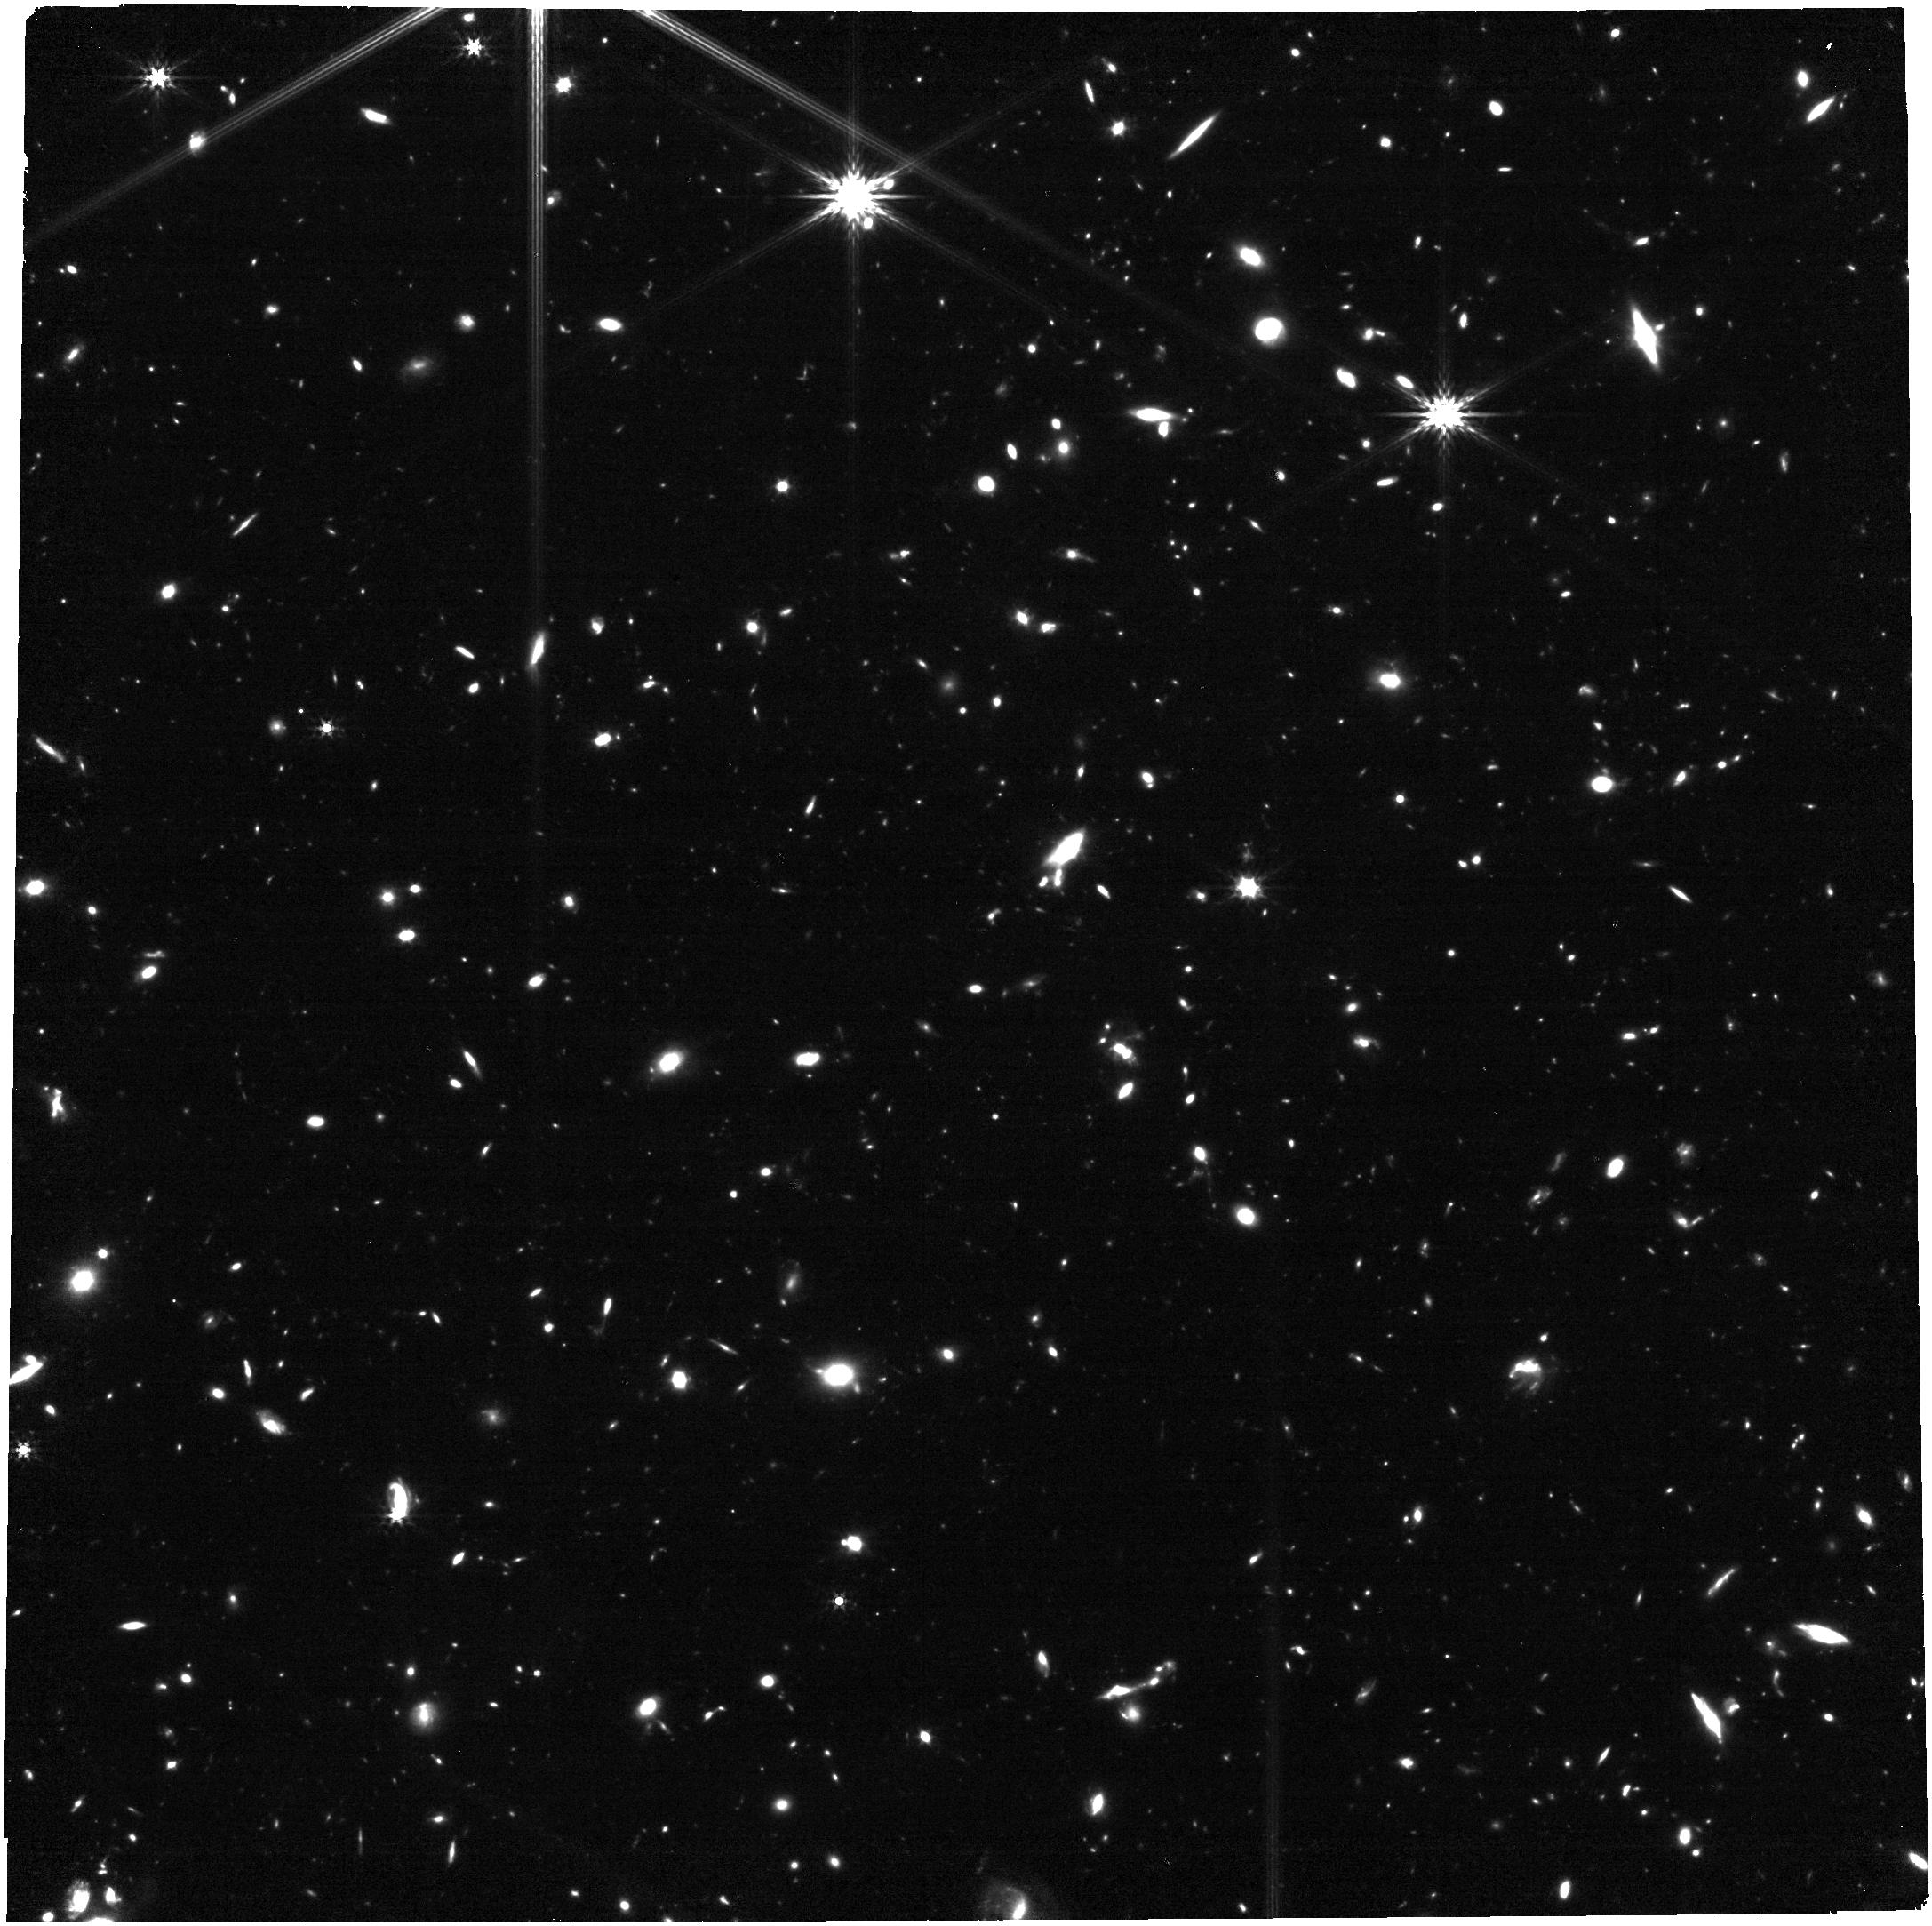
Target: NIRCAM-PT-4. Instrument: NIRCAM. Filter: F356W. Exposure: 31 min. Observation ID: jw02516-o004_t004_nircam_clear-f356w

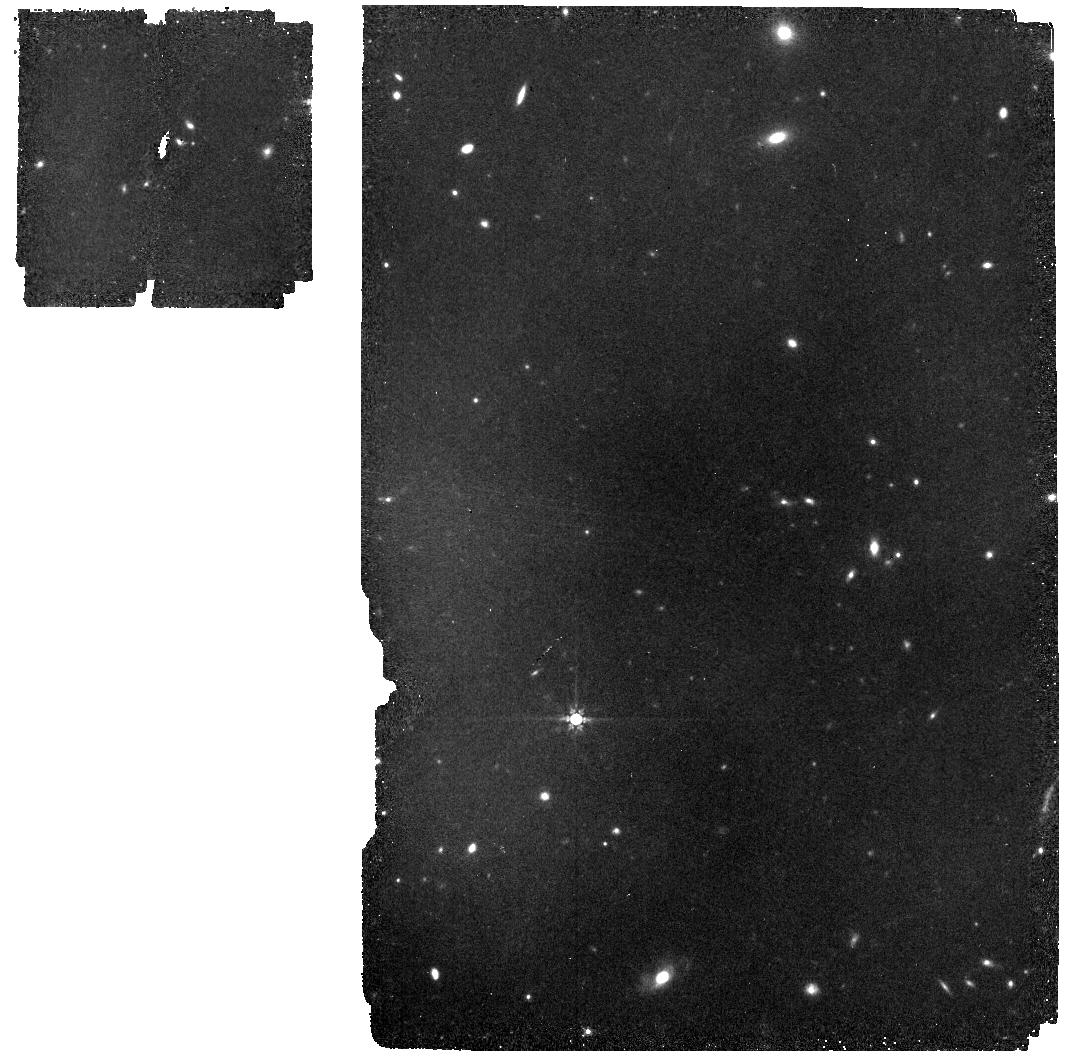
Target: MIRI-PT-3. Instrument: MIRI. Filter: F770W. Exposure: 31 min. Observation ID: jw02516-o007_t007_miri_f770w

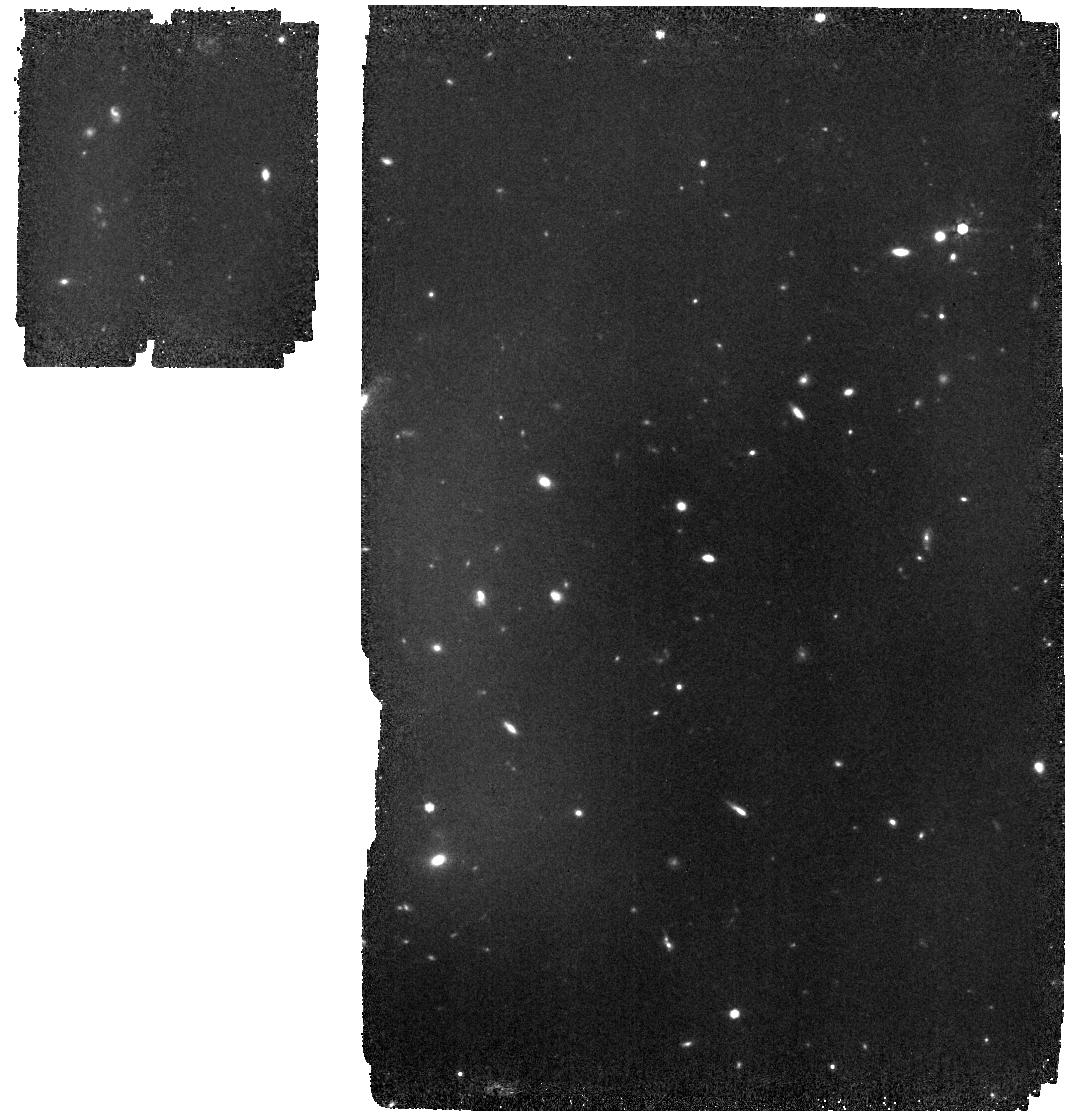
Target: MIRI-PT-1. Instrument: MIRI. Filter: F770W. Exposure: 31 min. Observation ID: jw02516-o005_t005_miri_f770w

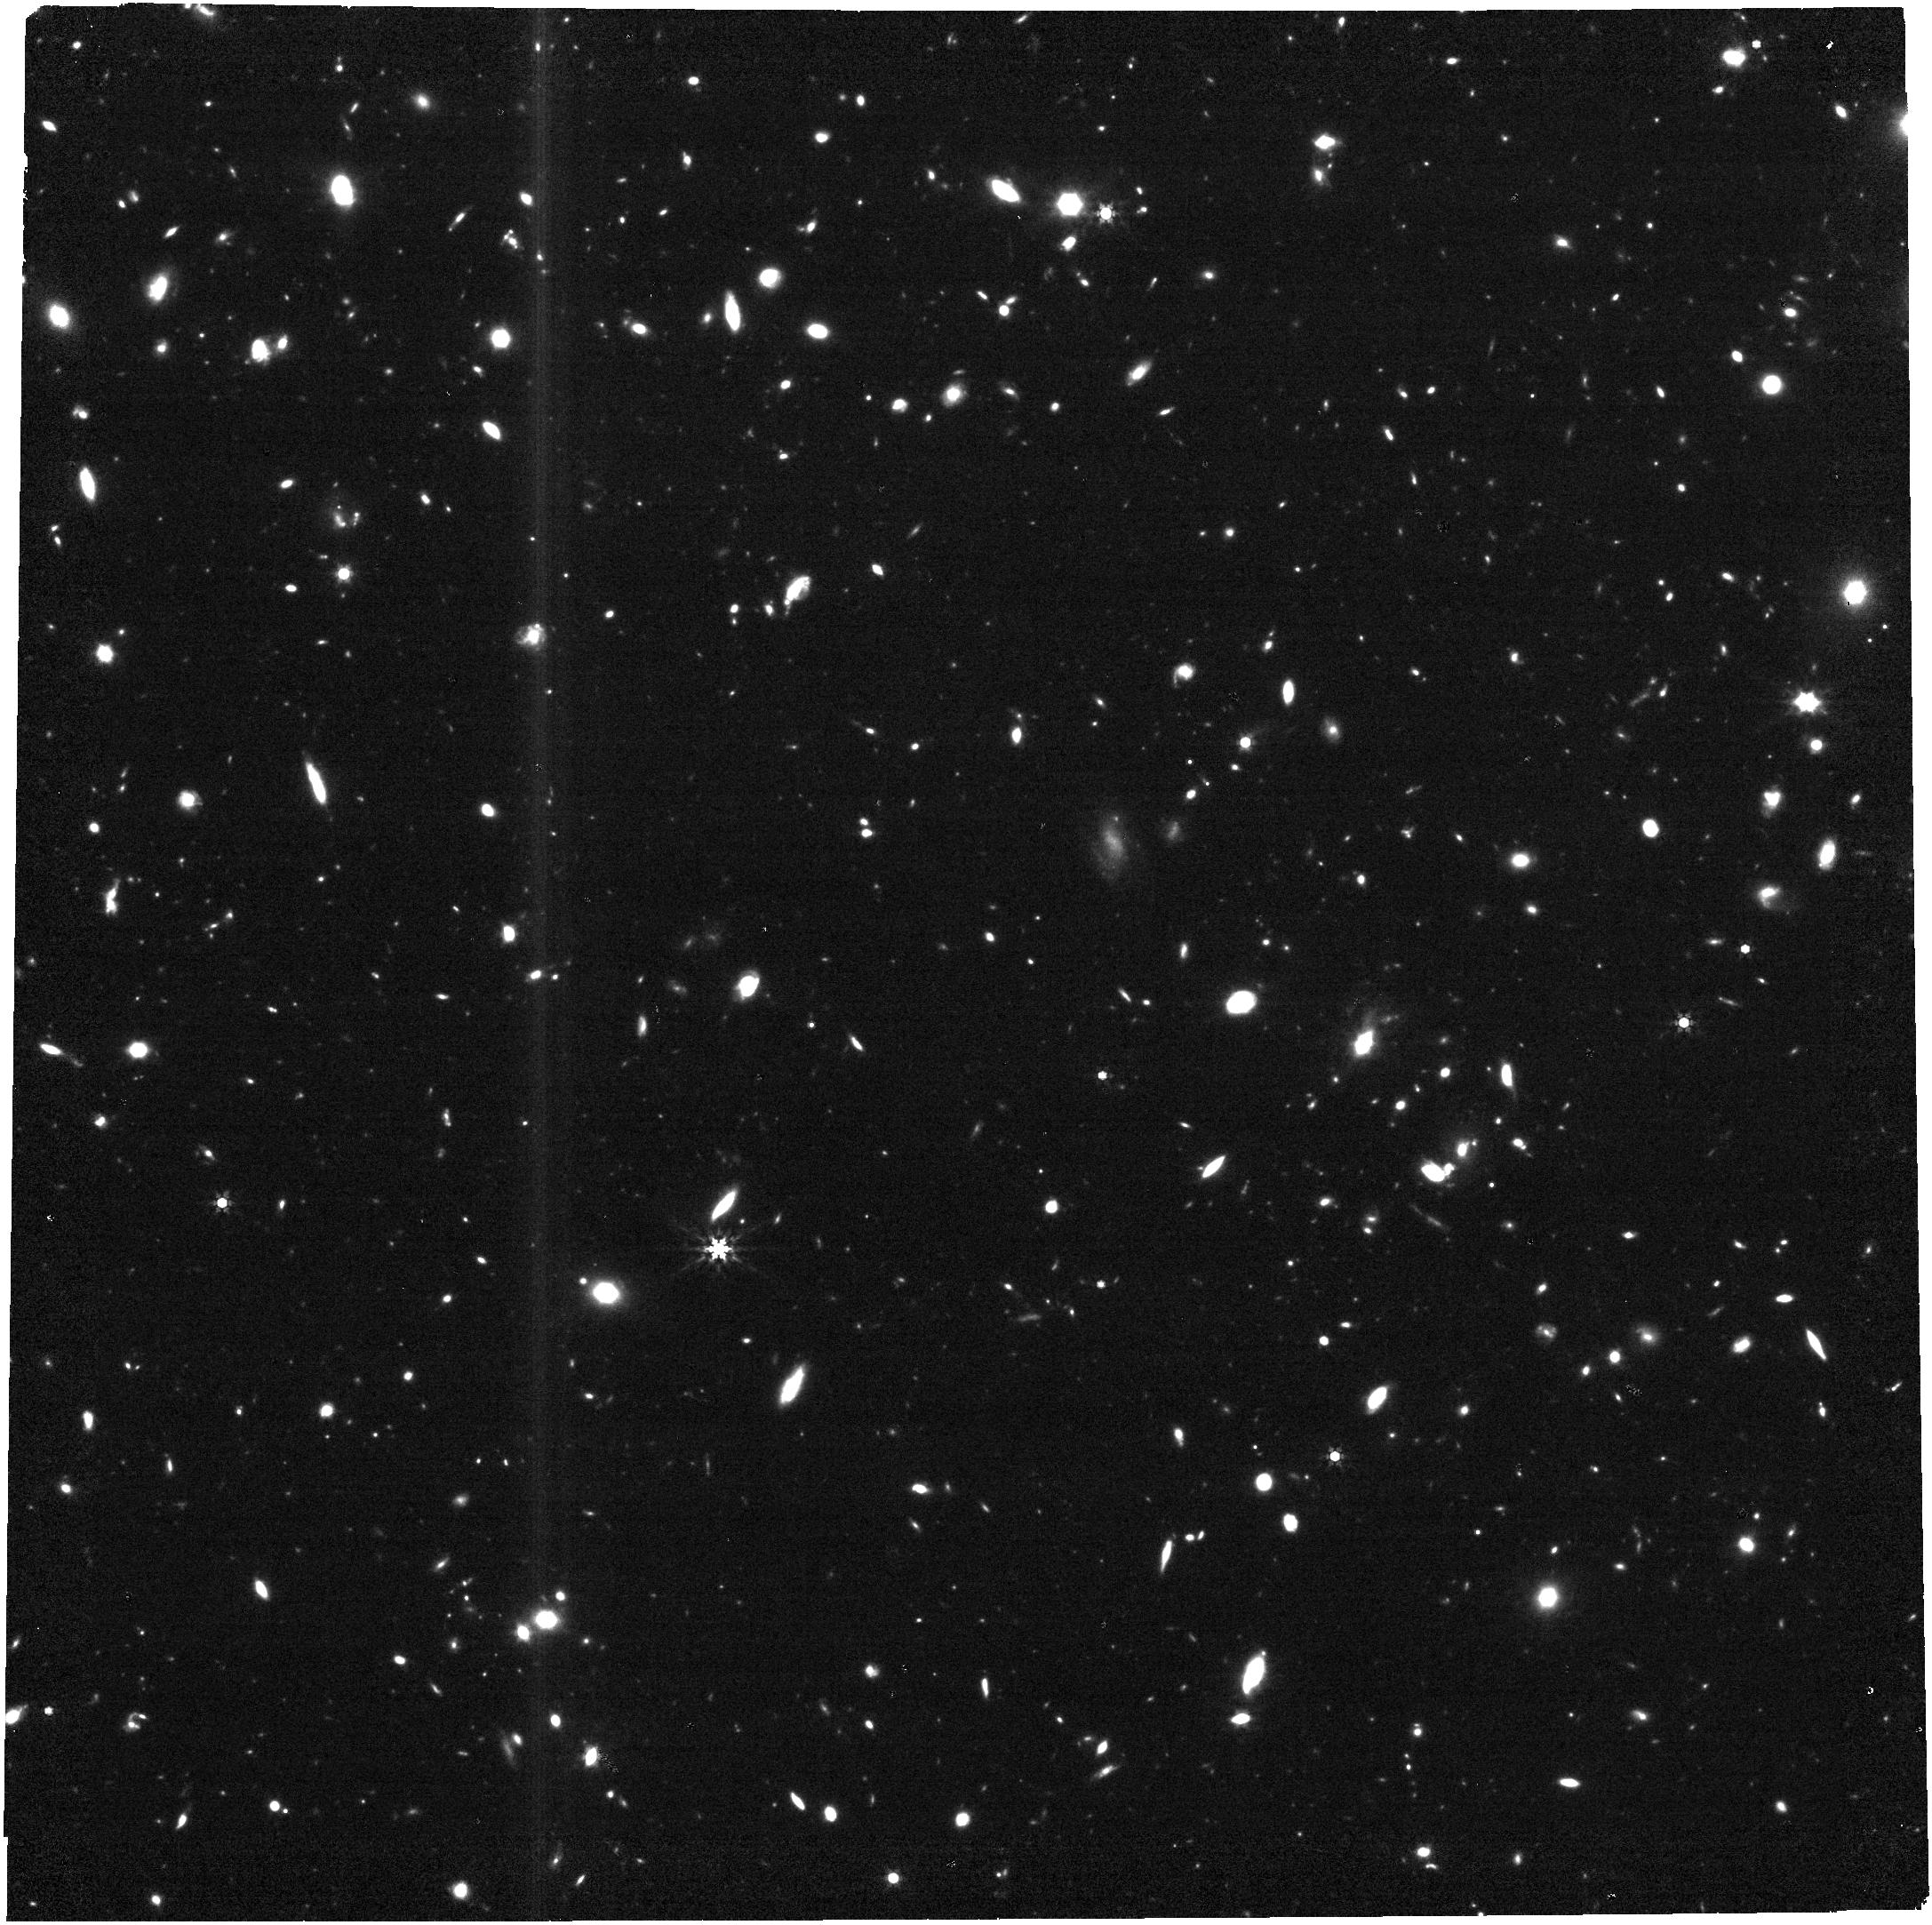
Target: NIRCAM-PT-1. Instrument: NIRCAM. Filter: F444W. Exposure: 31 min. Observation ID: jw02516-o001_t001_nircam_clear-f444w

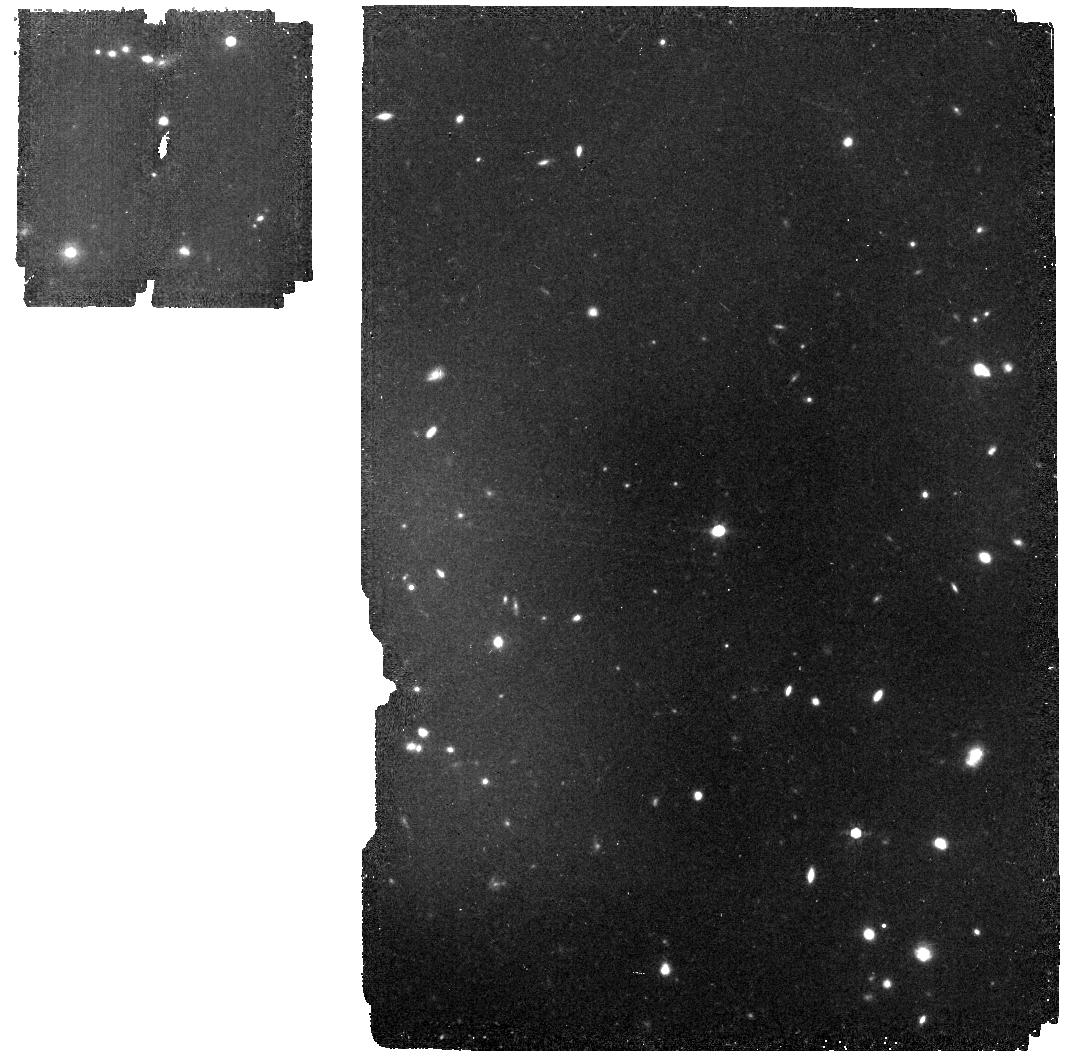
Target: MIRI-PT-5. Instrument: MIRI. Filter: F770W. Exposure: 31 min. Observation ID: jw02516-o009_t009_miri_f770w

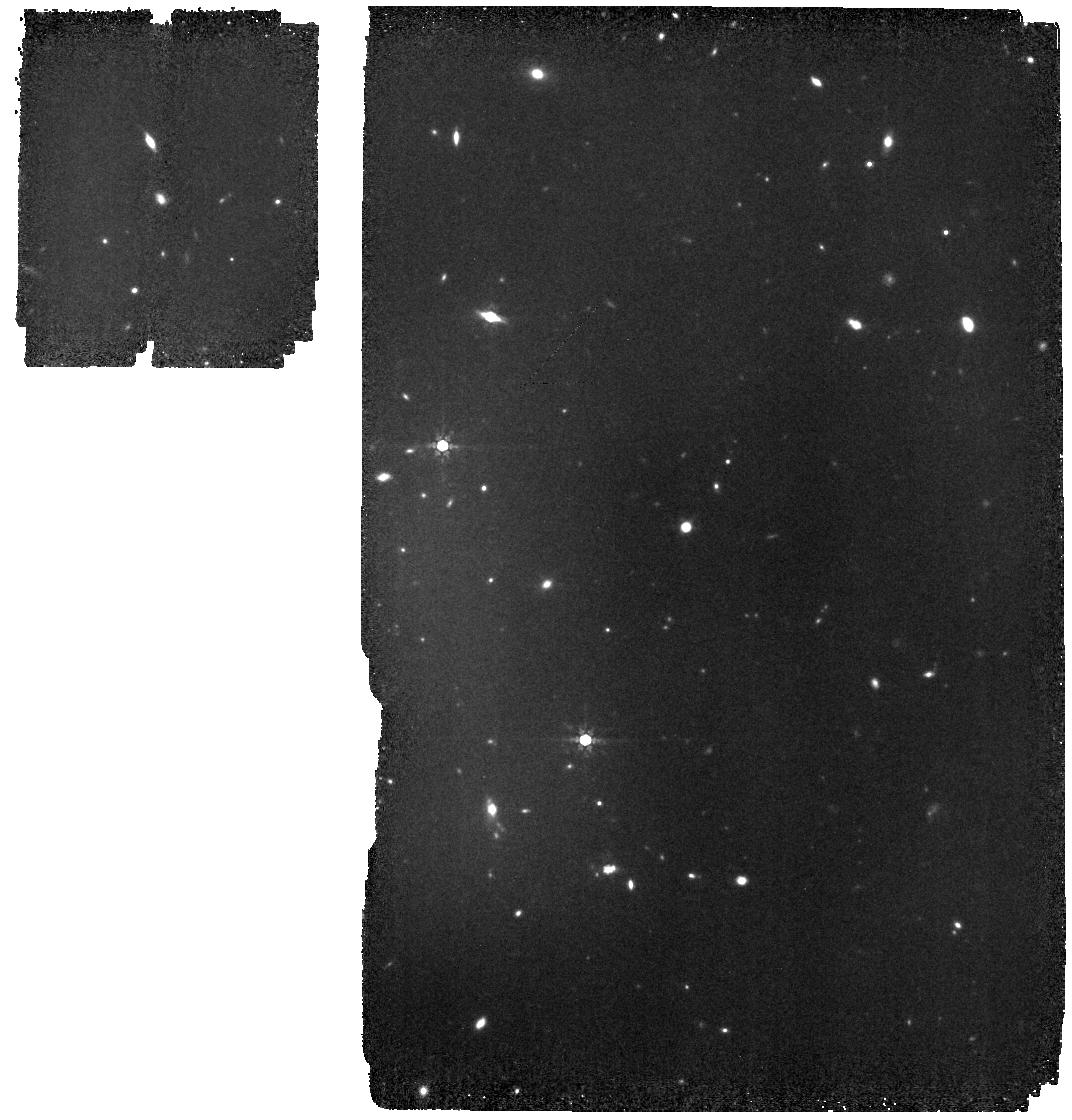
Target: MIRI-PT-6. Instrument: MIRI. Filter: F770W. Exposure: 31 min. Observation ID: jw02516-o010_t010_miri_f770w

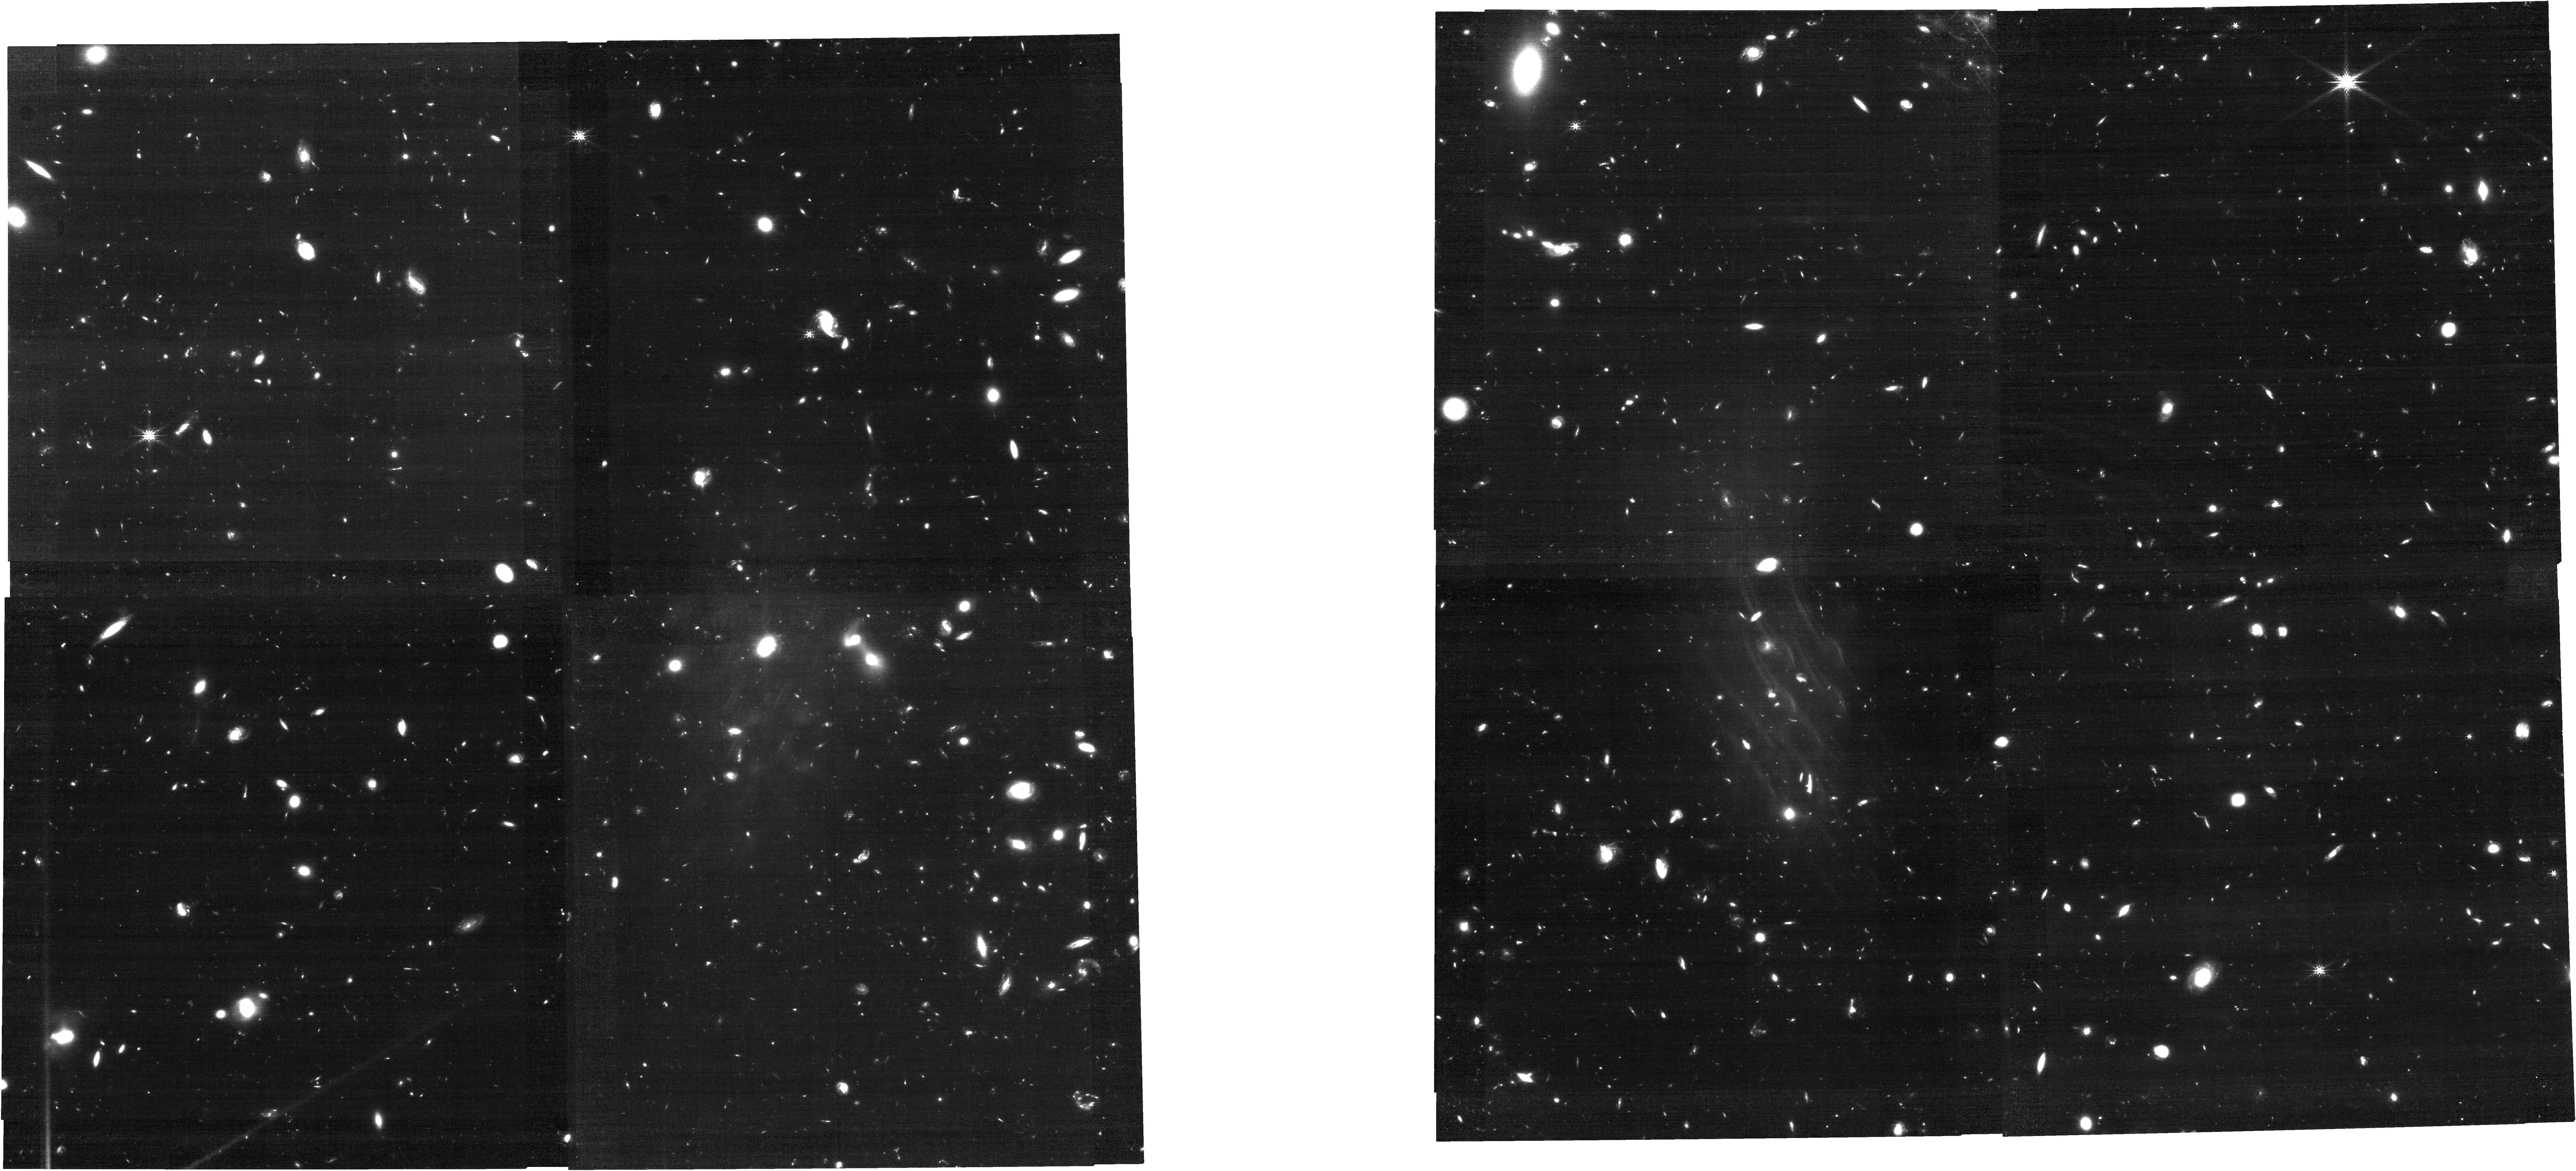
Target: NIRCAM-PT-3. Instrument: NIRCAM. Filter: F200W. Exposure: 1 h. Observation ID: jw02516-o003_t003_nircam_clear-f200w

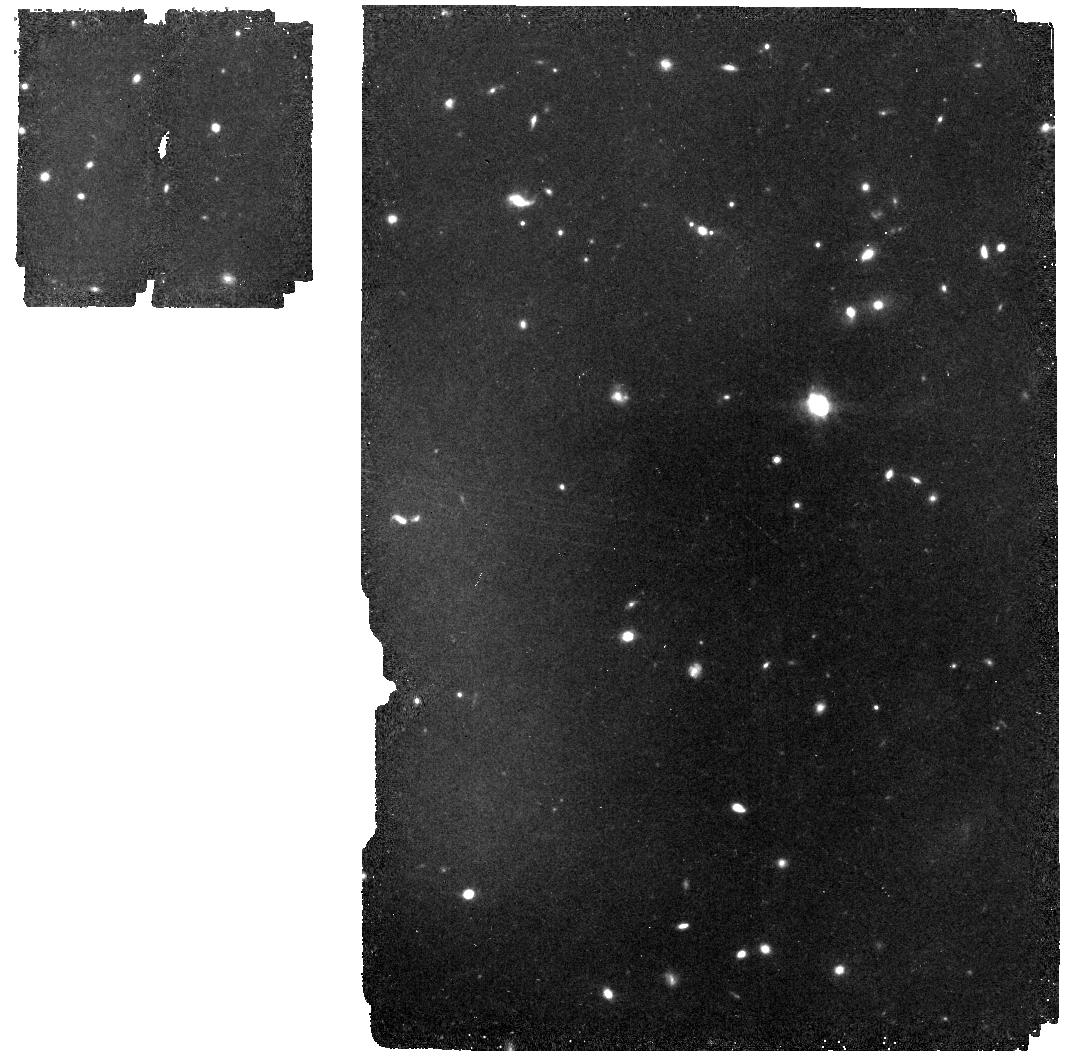
Target: MIRI-PT-4. Instrument: MIRI. Filter: F770W. Exposure: 31 min. Observation ID: jw02516-o008_t008_miri_f770w

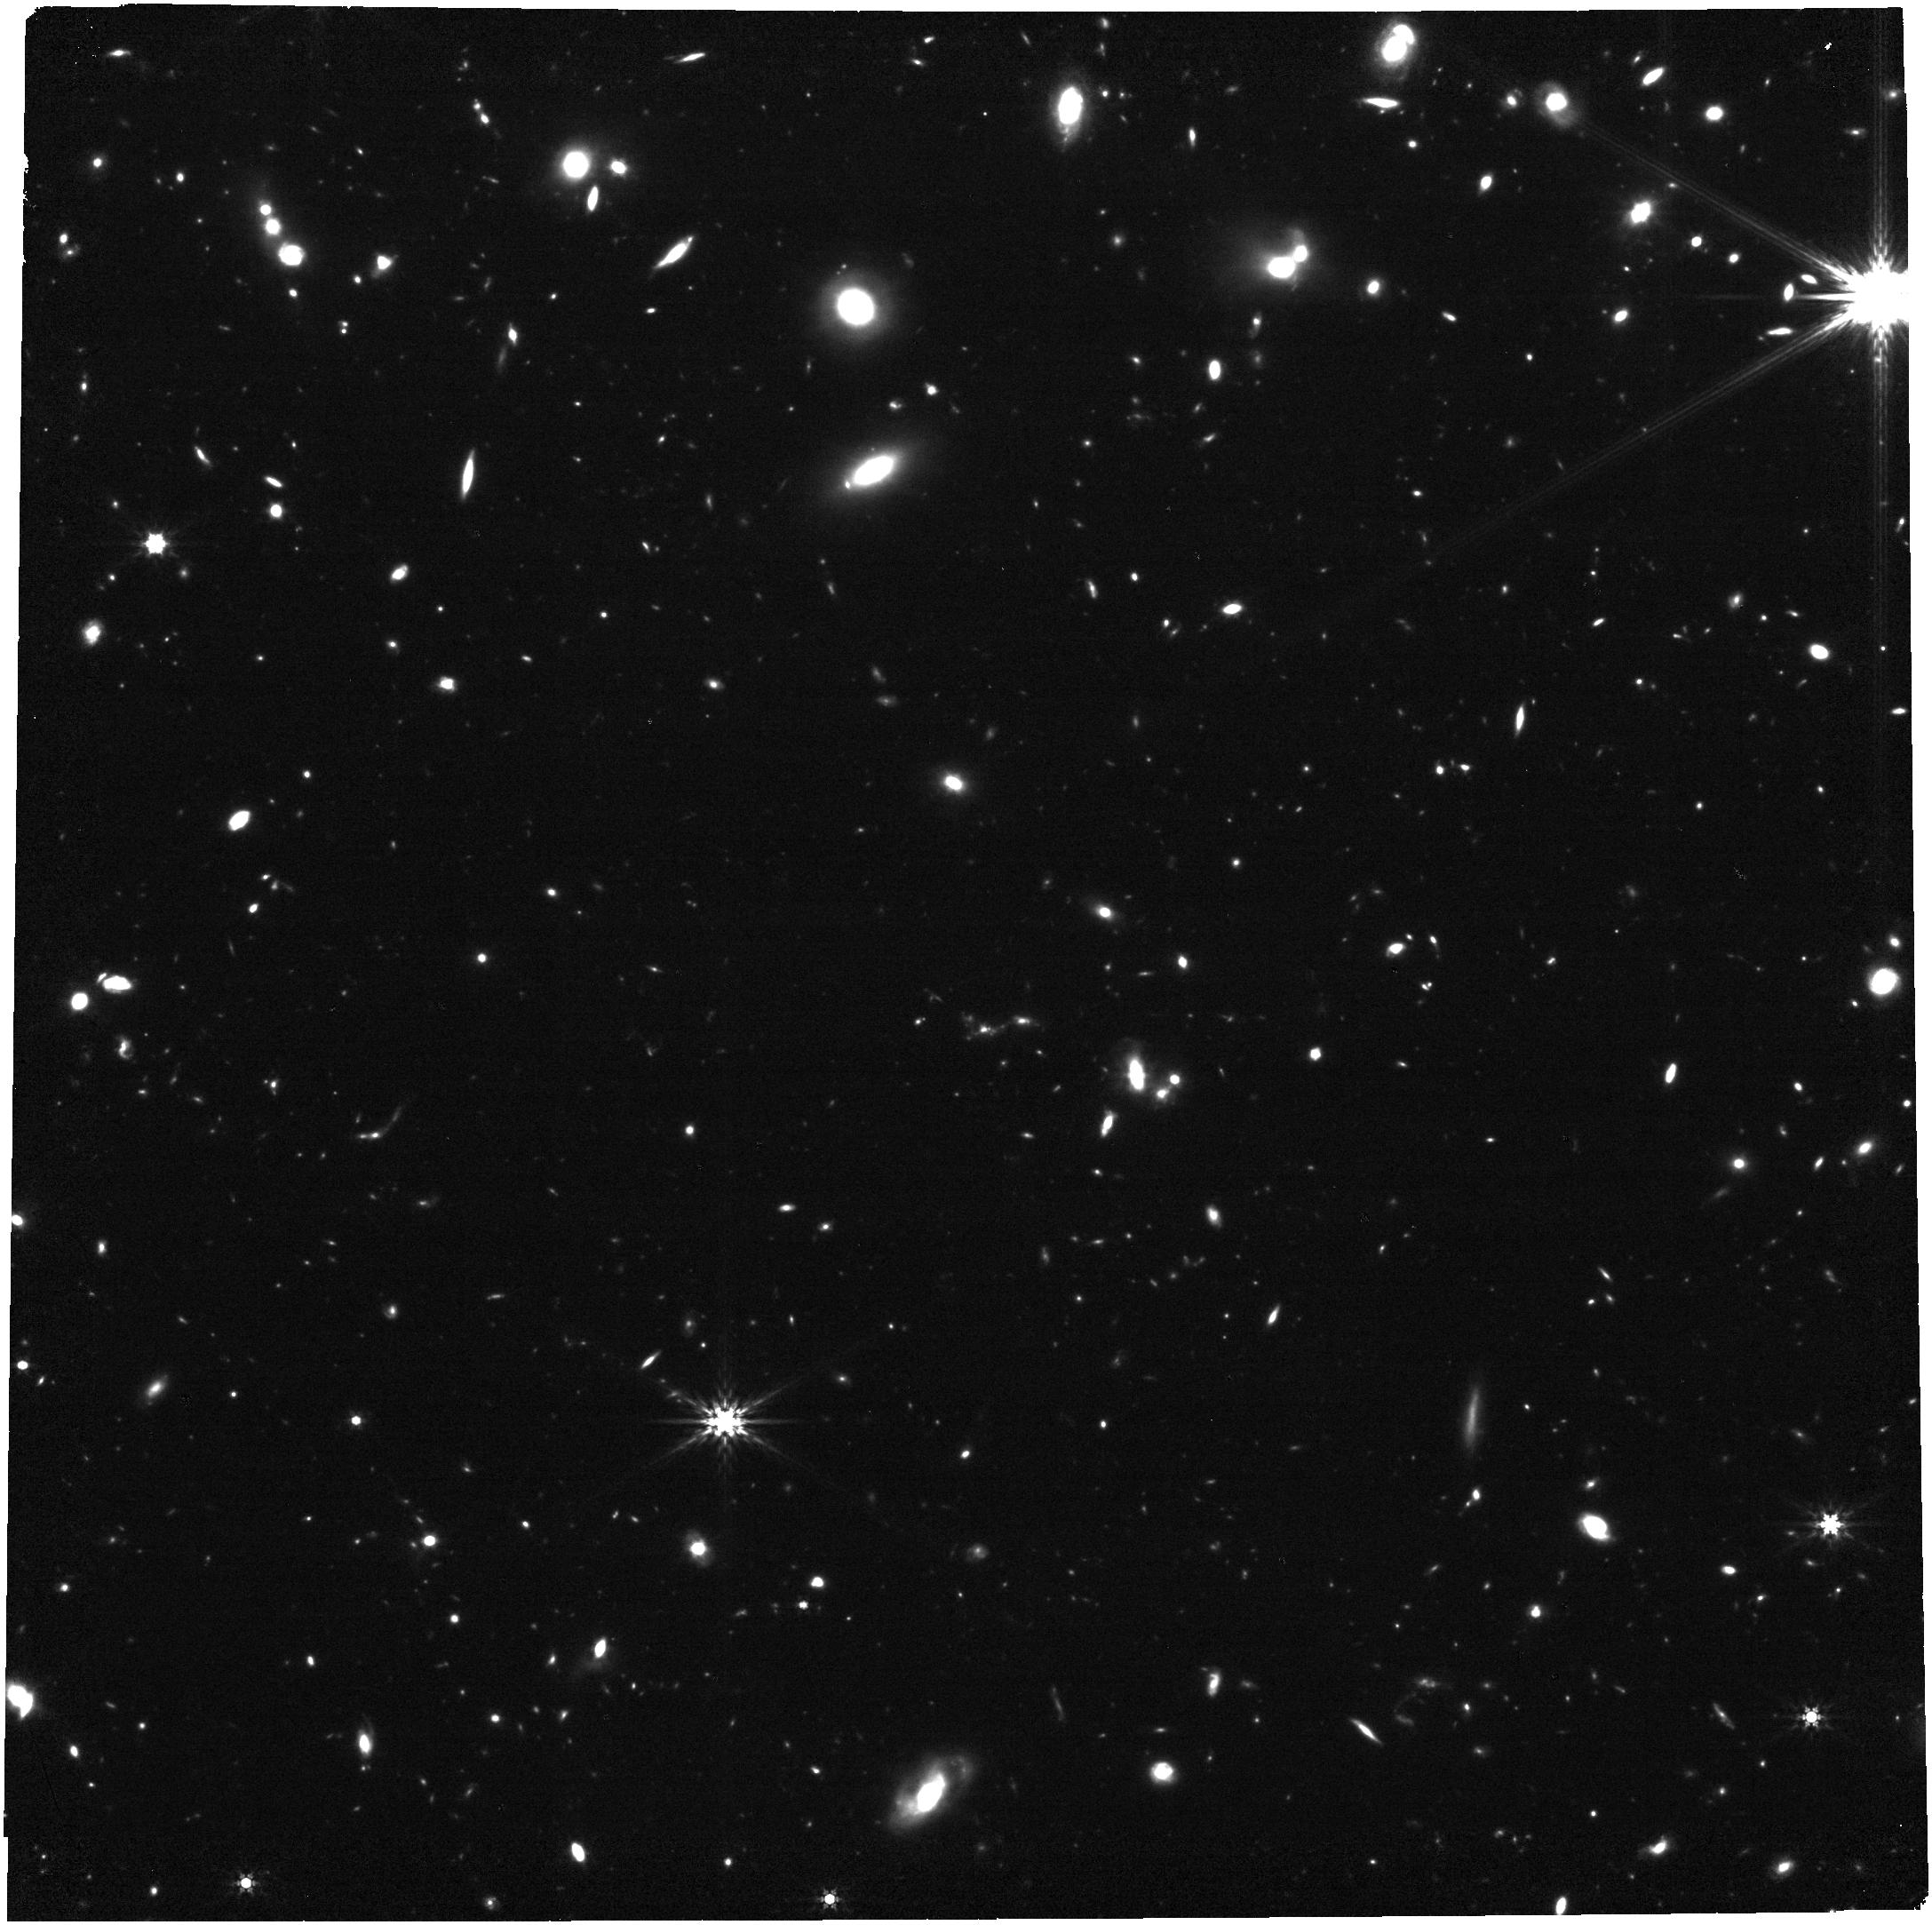
Target: NIRCAM-PT-2. Instrument: NIRCAM. Filter: F444W. Exposure: 31 min. Observation ID: jw02516-o012_t002_nircam_clear-f444w

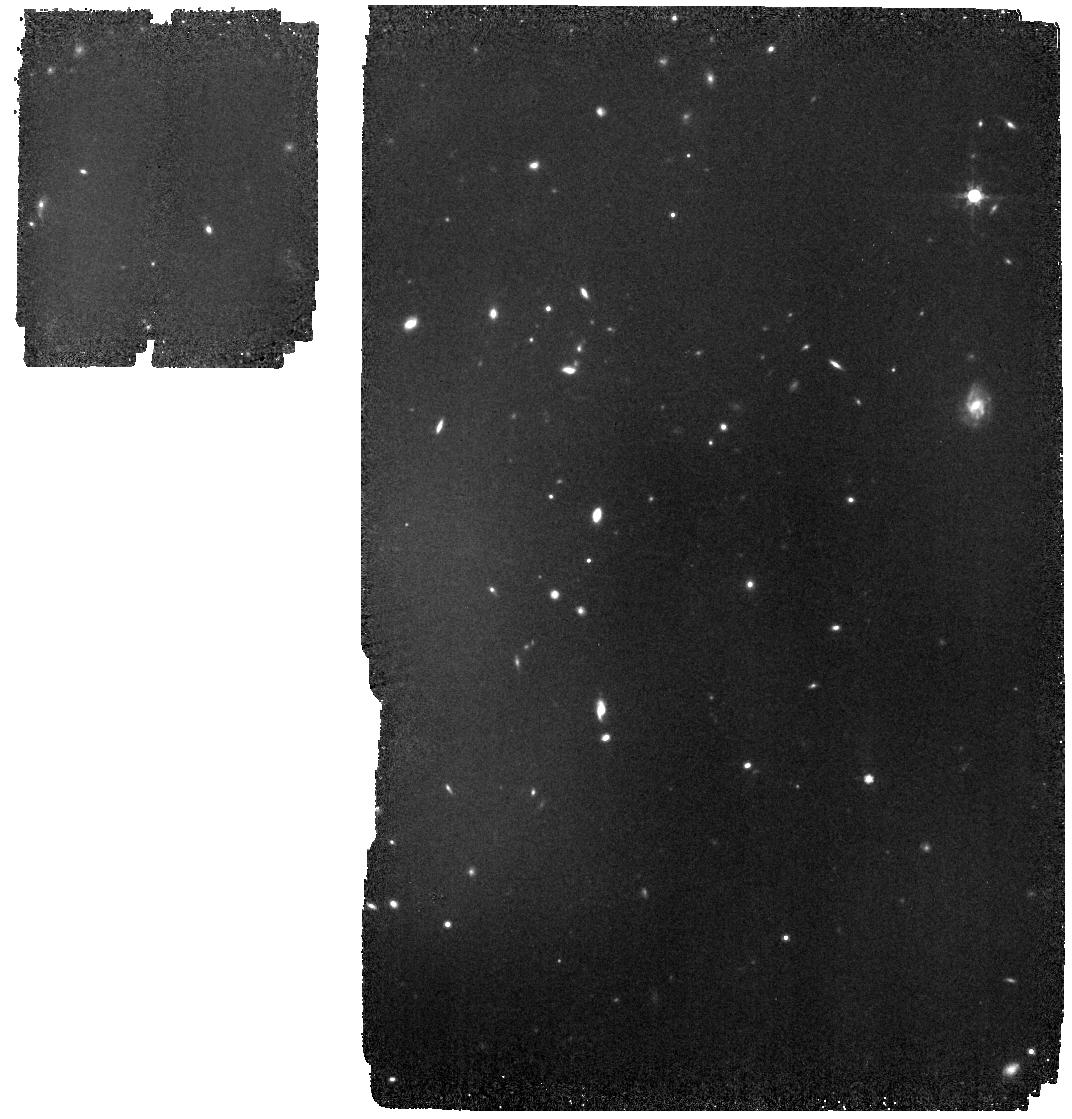
Target: MIRI-PT-2. Instrument: MIRI. Filter: F770W. Exposure: 31 min. Observation ID: jw02516-o006_t006_miri_f770w

Revealing the hidden stellar emission in the highest-fidelity ALMA-mapped submillimeter galaxies (PI: Hodge, Jacqueline)

Twenty years after their discovery, the nature of the most highly star-forming galaxies in the universe remains a mystery. Despite forming stars at 100s-1000s M_sol yr^-1, these z~2.5 submillimeter-bright galaxies (SMGs) are notoriously difficult to study with optical telescopes due to their extreme dust obscuration, rendering them faint/invisible even in deep HST H-band imaging, and leading to decades of debate on whether major mergers are necessary to trigger their starbursts. Recently, ALMA has revolutionized the field by revealing the obscured star formation in SMGs in unprecedented detail. Here we propose NIRCam+MIRI imaging at 2-7um of 12 SMGs with unrivaled high-S/N ALMA continuum imaging, which span a range in redshift and SFRs reflective of the larger SMG population. By detecting and resolving the stellar emission at rest-frame ~500nm to (crucially) 2um — a jump of a factor of 5 in rest-wavelength over the HST H-band — these observations will put first constraints on the underlying morphologies of the stellar emission in these sources, and at a resolution that is perfectly matched to that of the high-S/N ALMA imaging. This proposal will provide maps of resolved stellar mass and star formation rate (and thus, the specific star formation rate), and will yield first reliable total masses for this historically unconstrained population. These observations will provide the context necessary to interpret the ALMA-revealed star formation and its ability to morphologically transform SMGs into their proposed descendants – massive local elliptical galaxies.